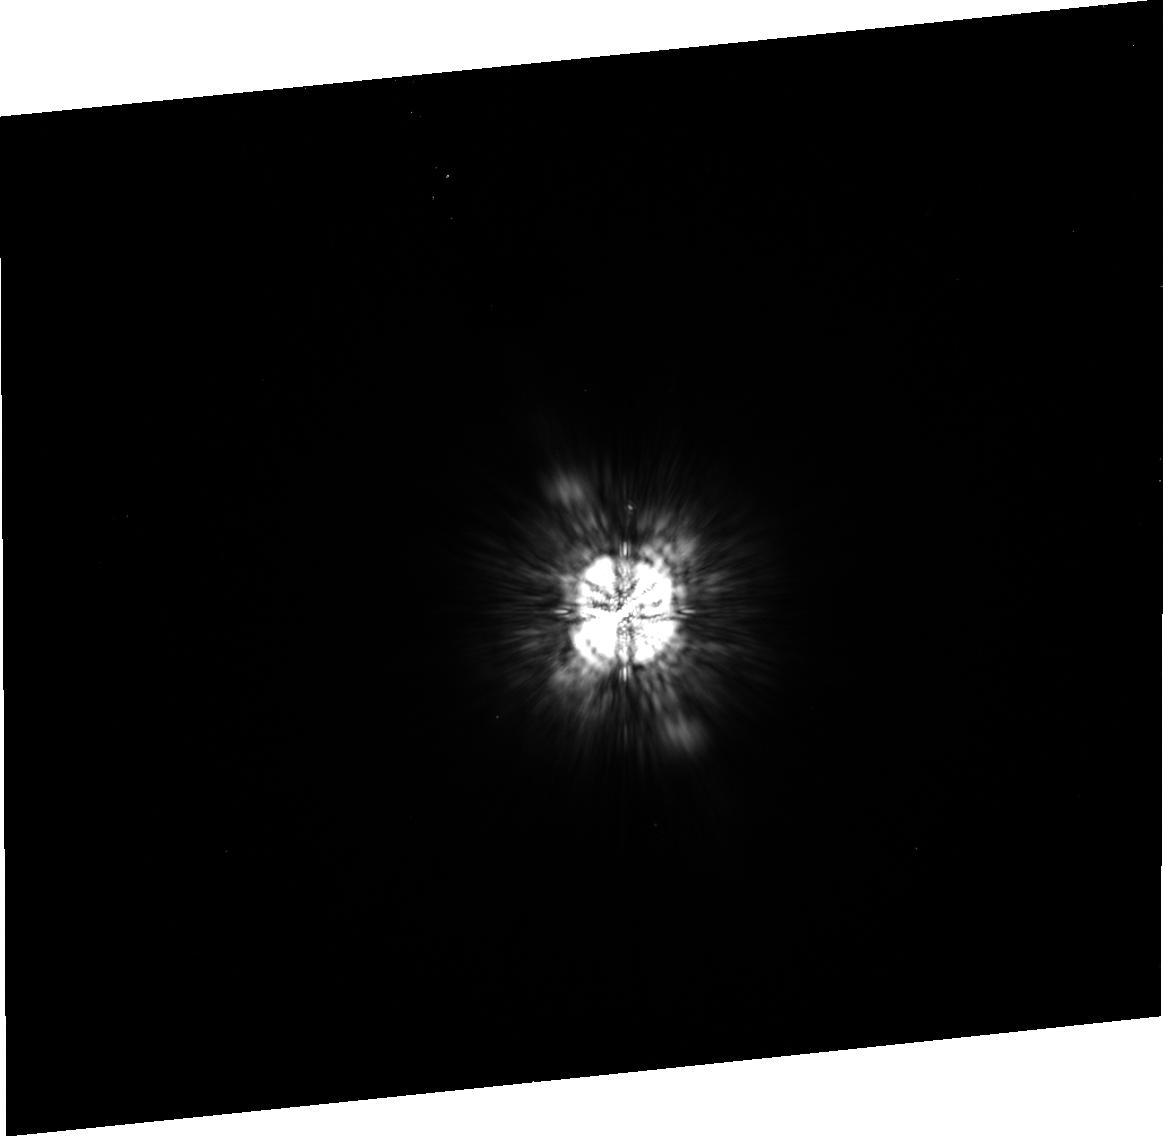
Target: HD-130948A. Instrument: ACS/HRC. Filter: F775W. Exposure: 5 min. Observation ID: j99203030

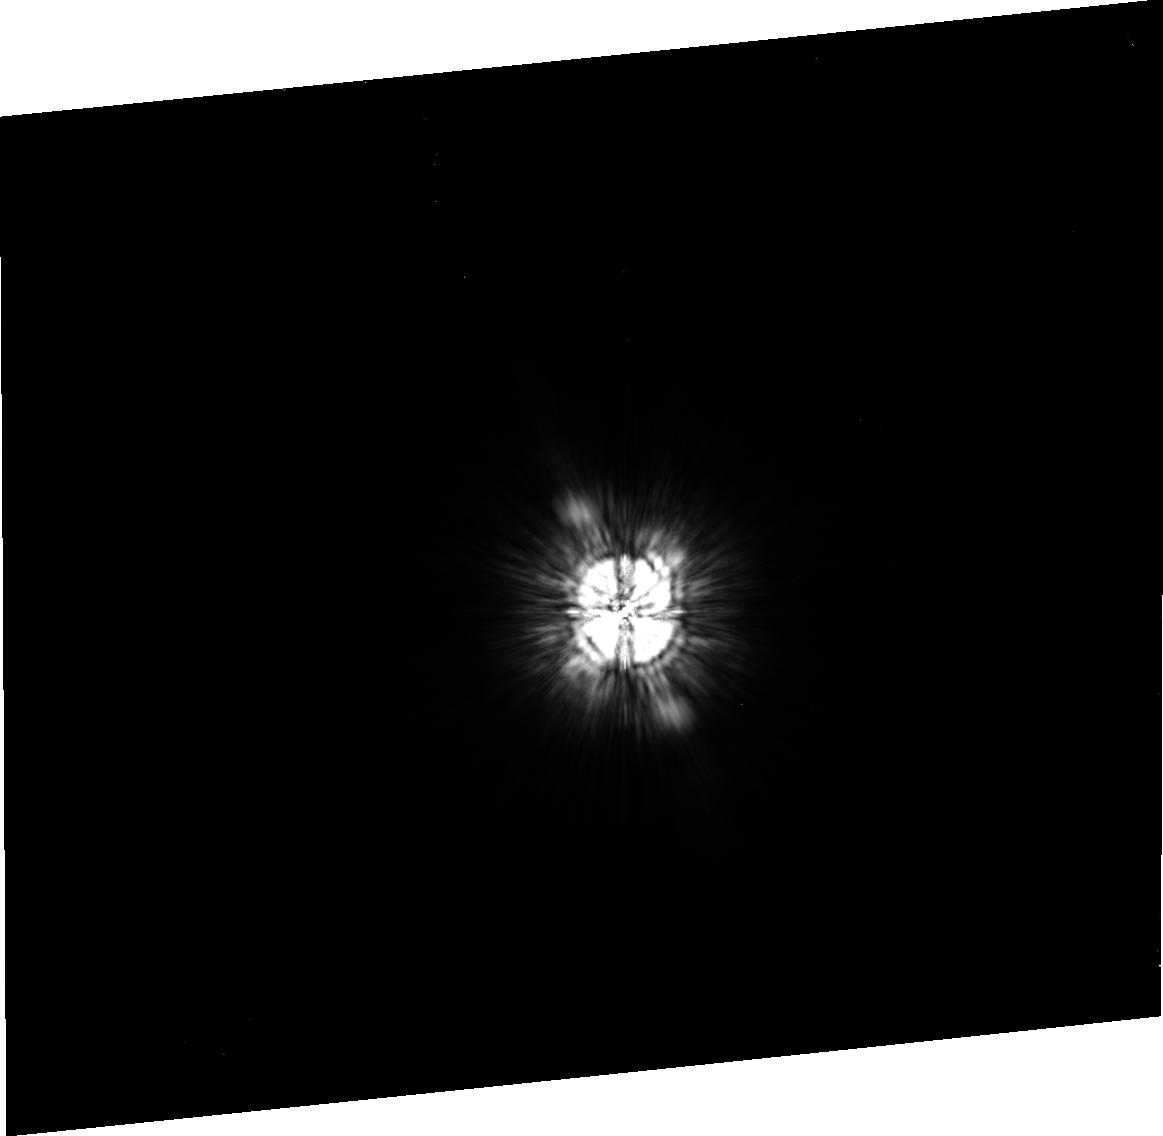
Target: HD-130948A. Instrument: ACS/HRC. Filter: F625W. Exposure: 5 min. Observation ID: j99202020

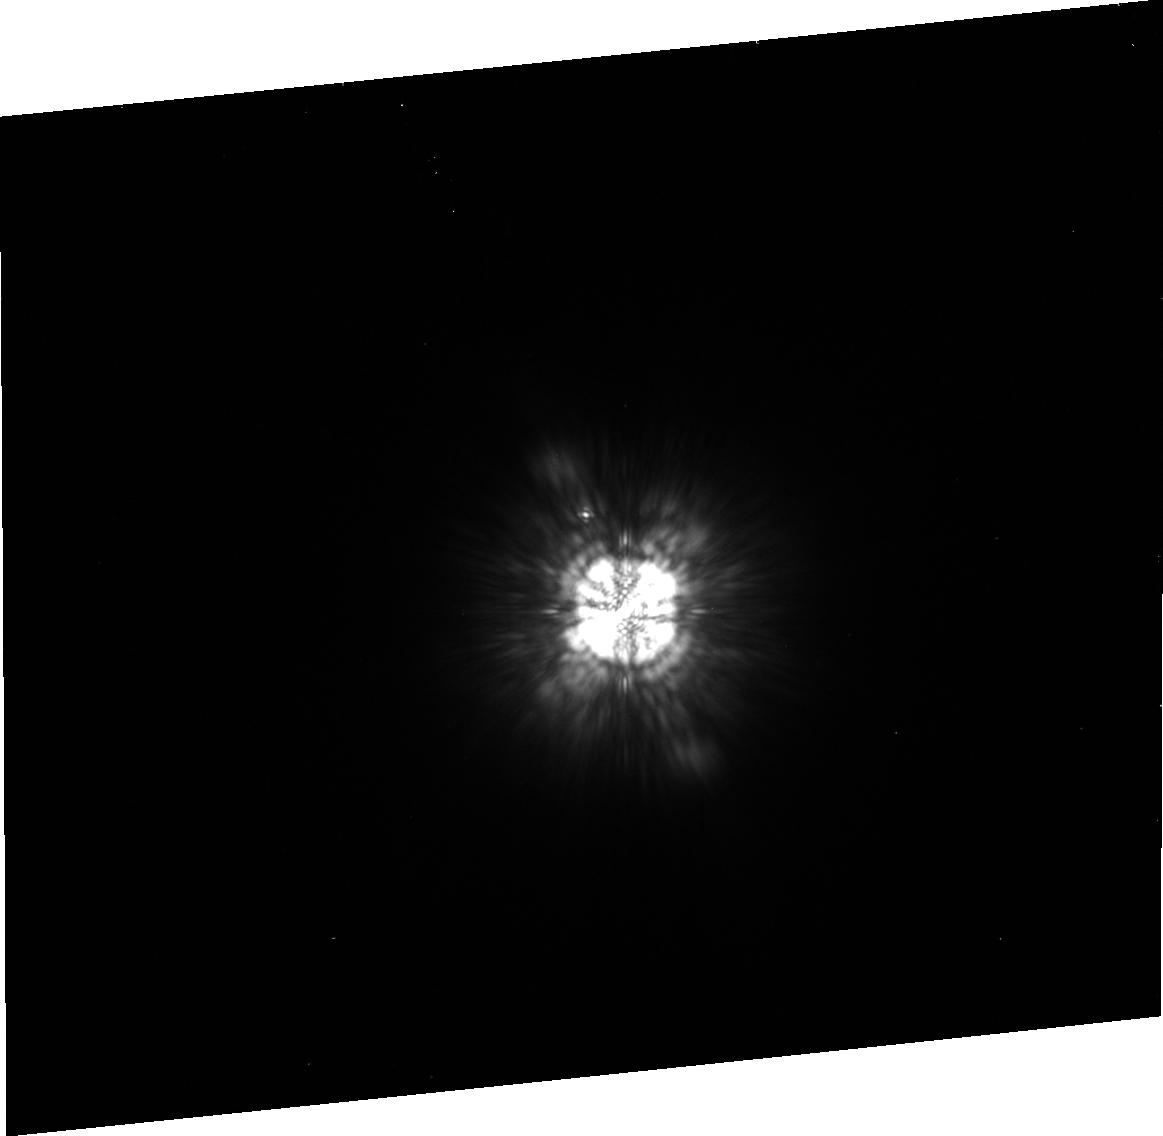
Target: HD-130948A. Instrument: ACS/HRC. Filter: F850LP. Exposure: 5 min. Observation ID: j99201040

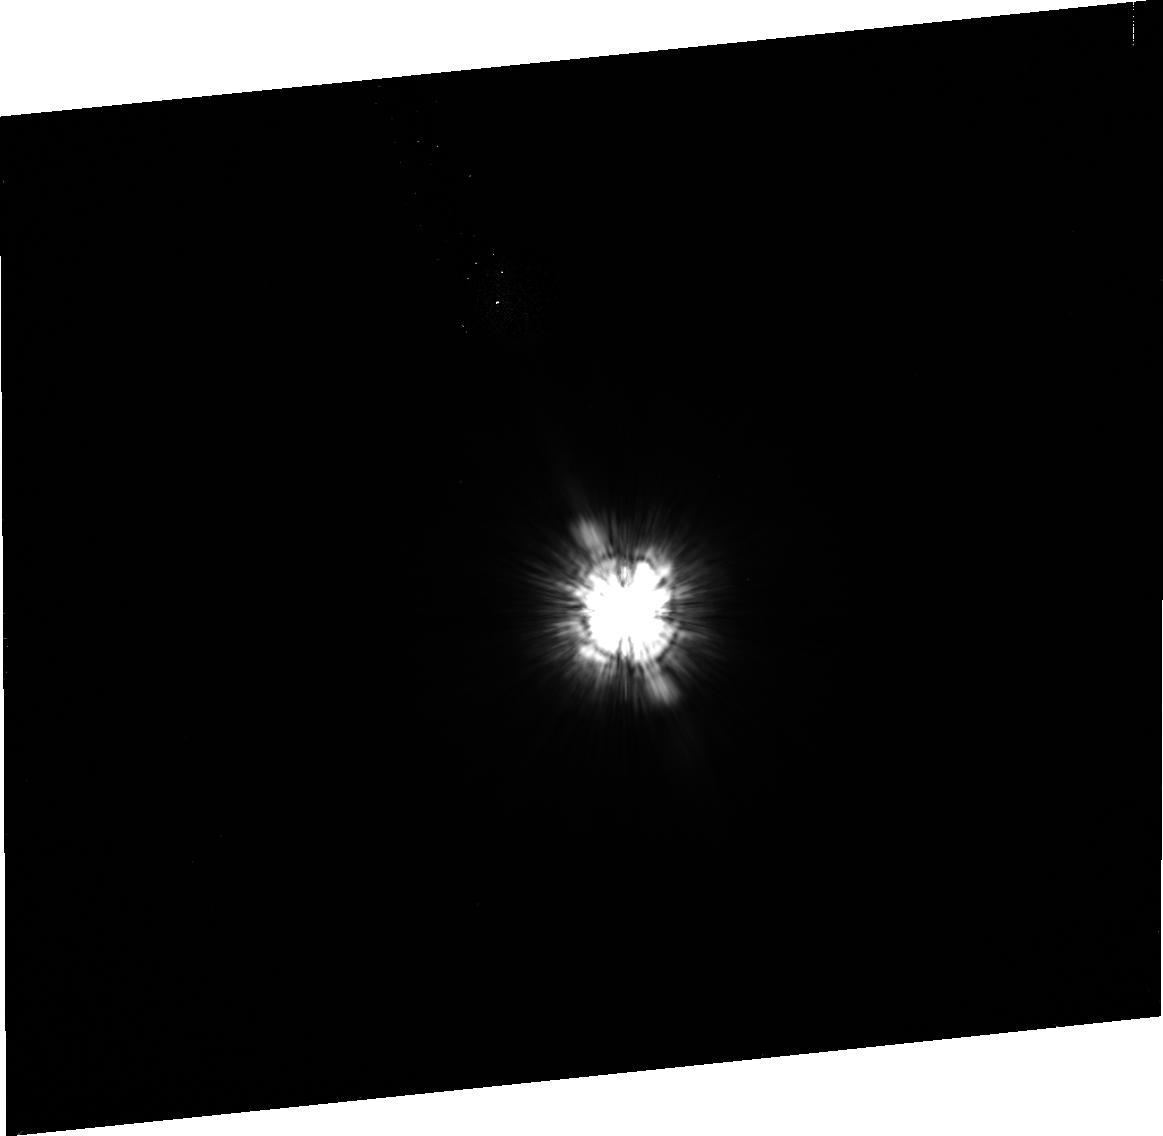
Target: HD-130948A. Instrument: ACS/HRC. Filter: F475W. Exposure: 5 min. Observation ID: j99203010

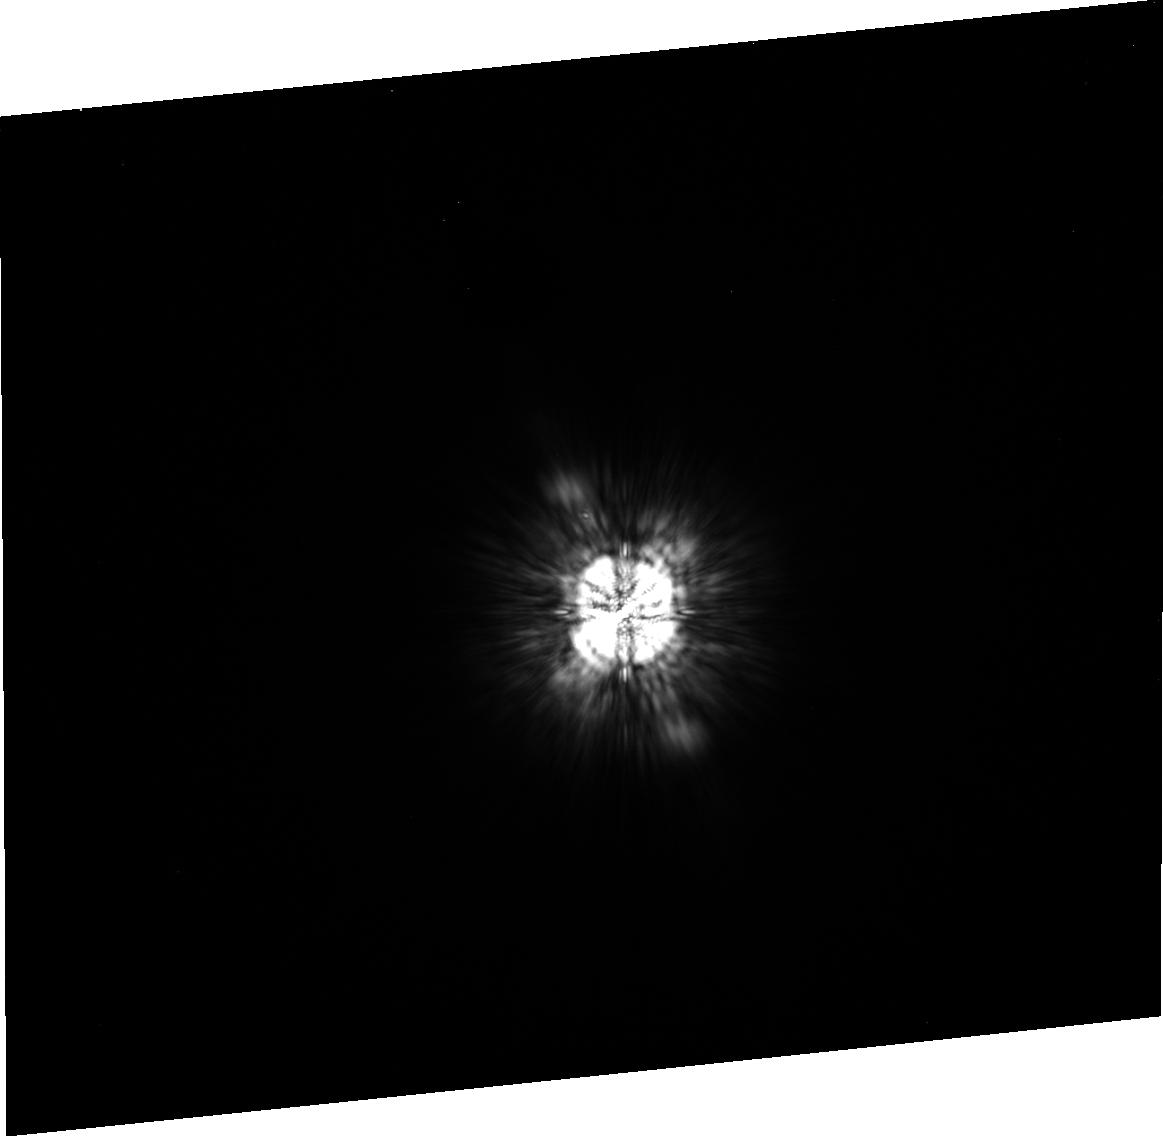
Target: HD-130948A. Instrument: ACS/HRC. Filter: F775W. Exposure: 5 min. Observation ID: j99202030

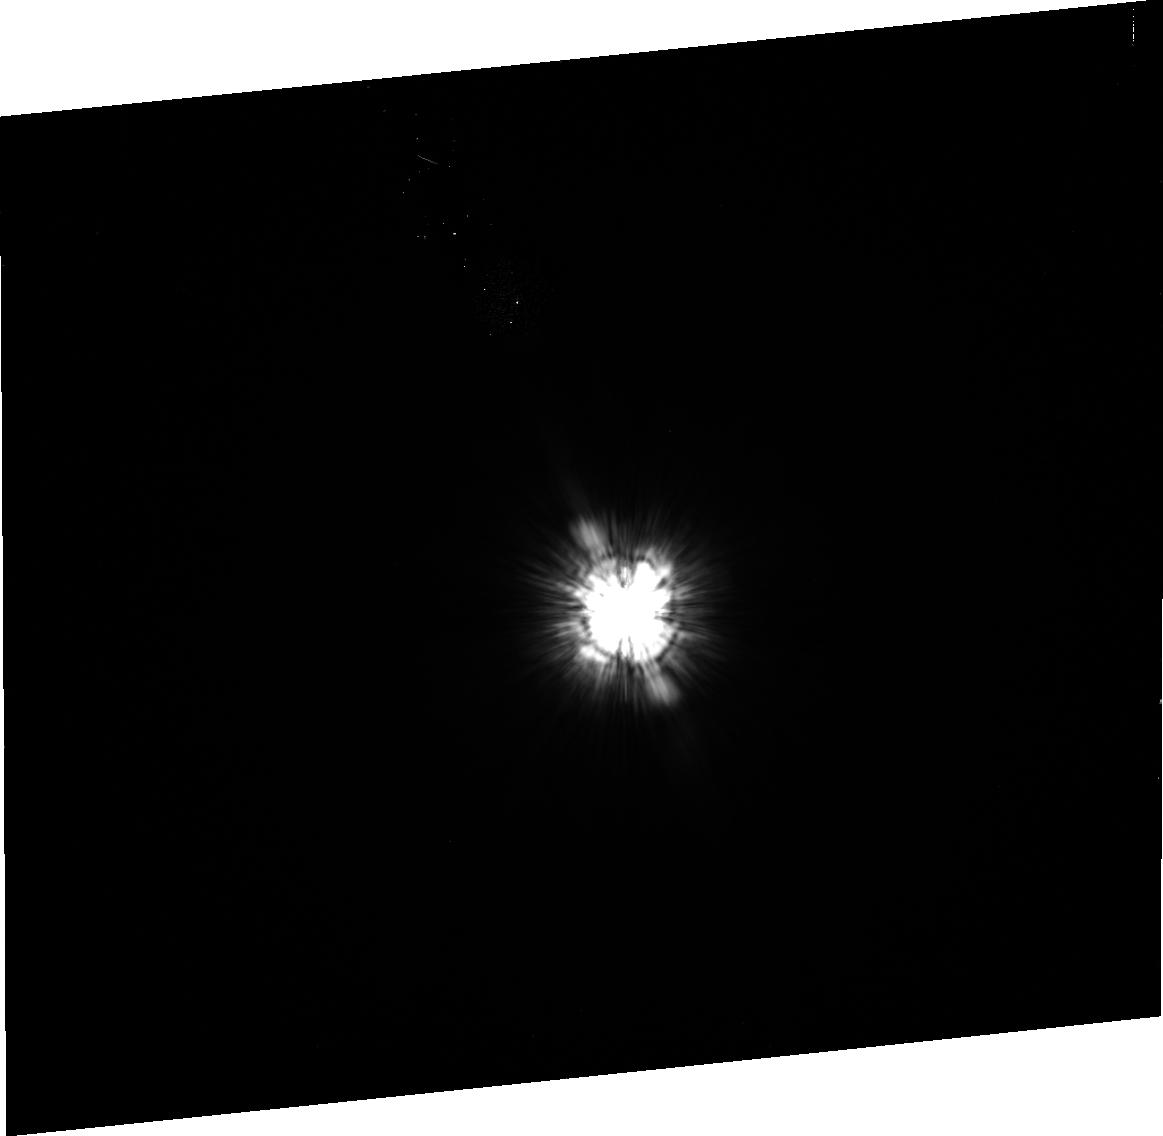
Target: HD-130948A. Instrument: ACS/HRC. Filter: F475W. Exposure: 5 min. Observation ID: j99202010

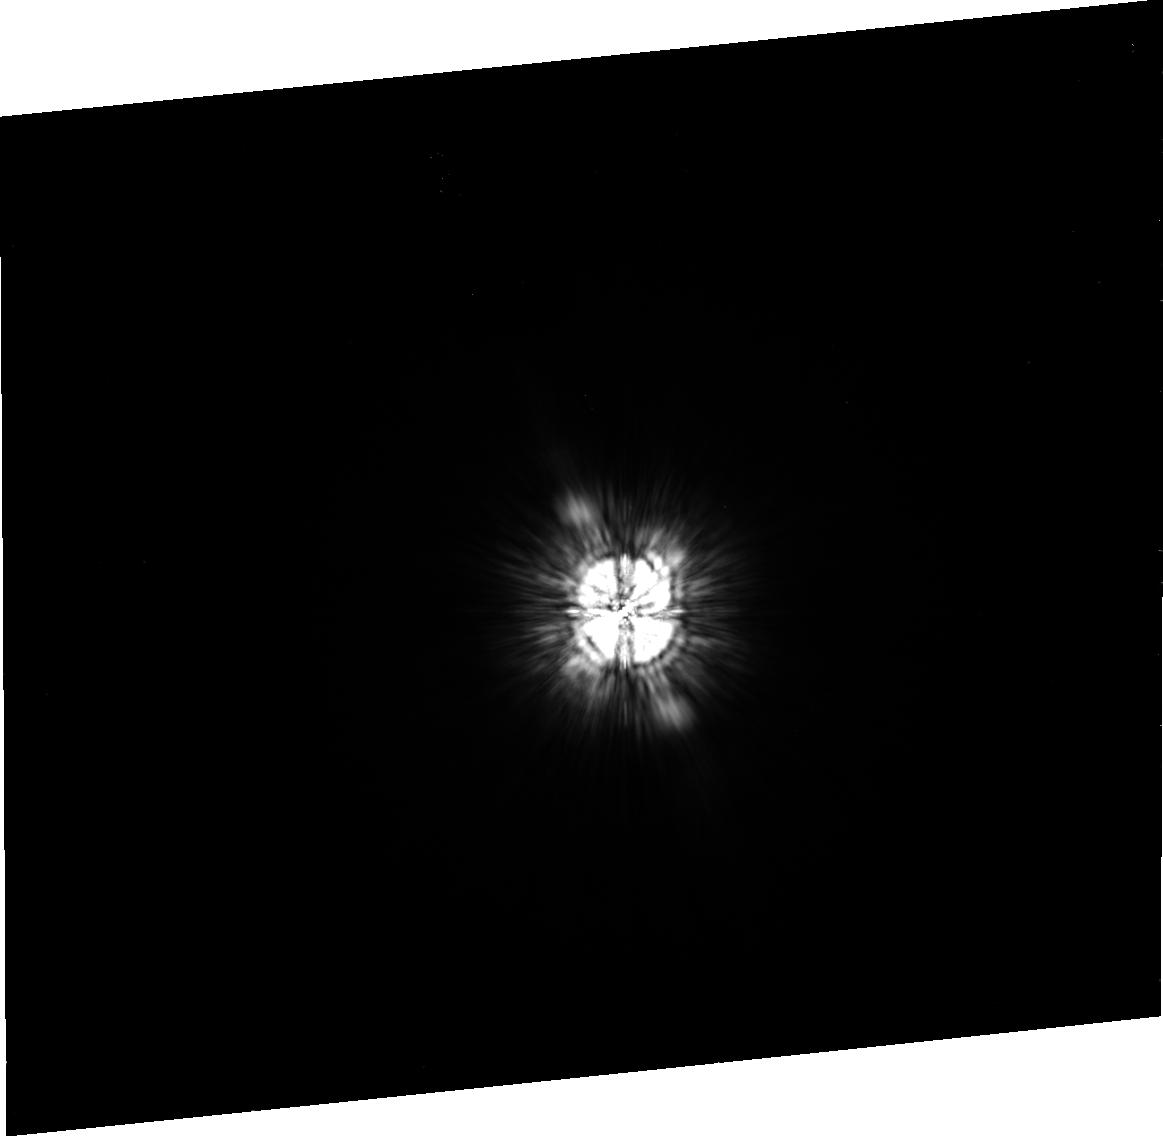
Target: HD-130948A. Instrument: ACS/HRC. Filter: F625W. Exposure: 5 min. Observation ID: j99203020

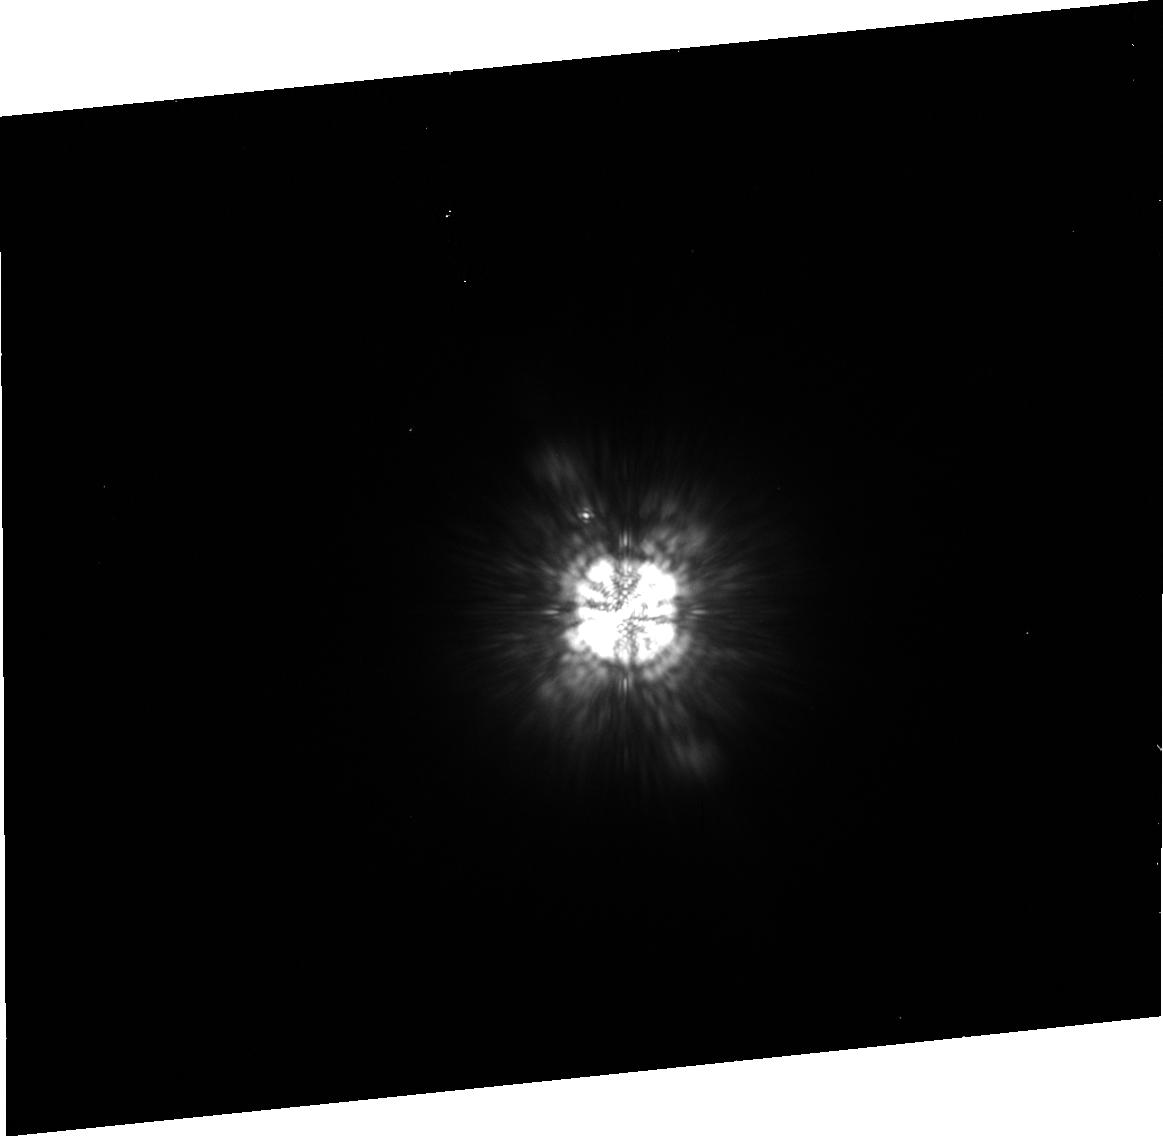
Target: HD-130948A. Instrument: ACS/HRC. Filter: F850LP. Exposure: 5 min. Observation ID: j99202040

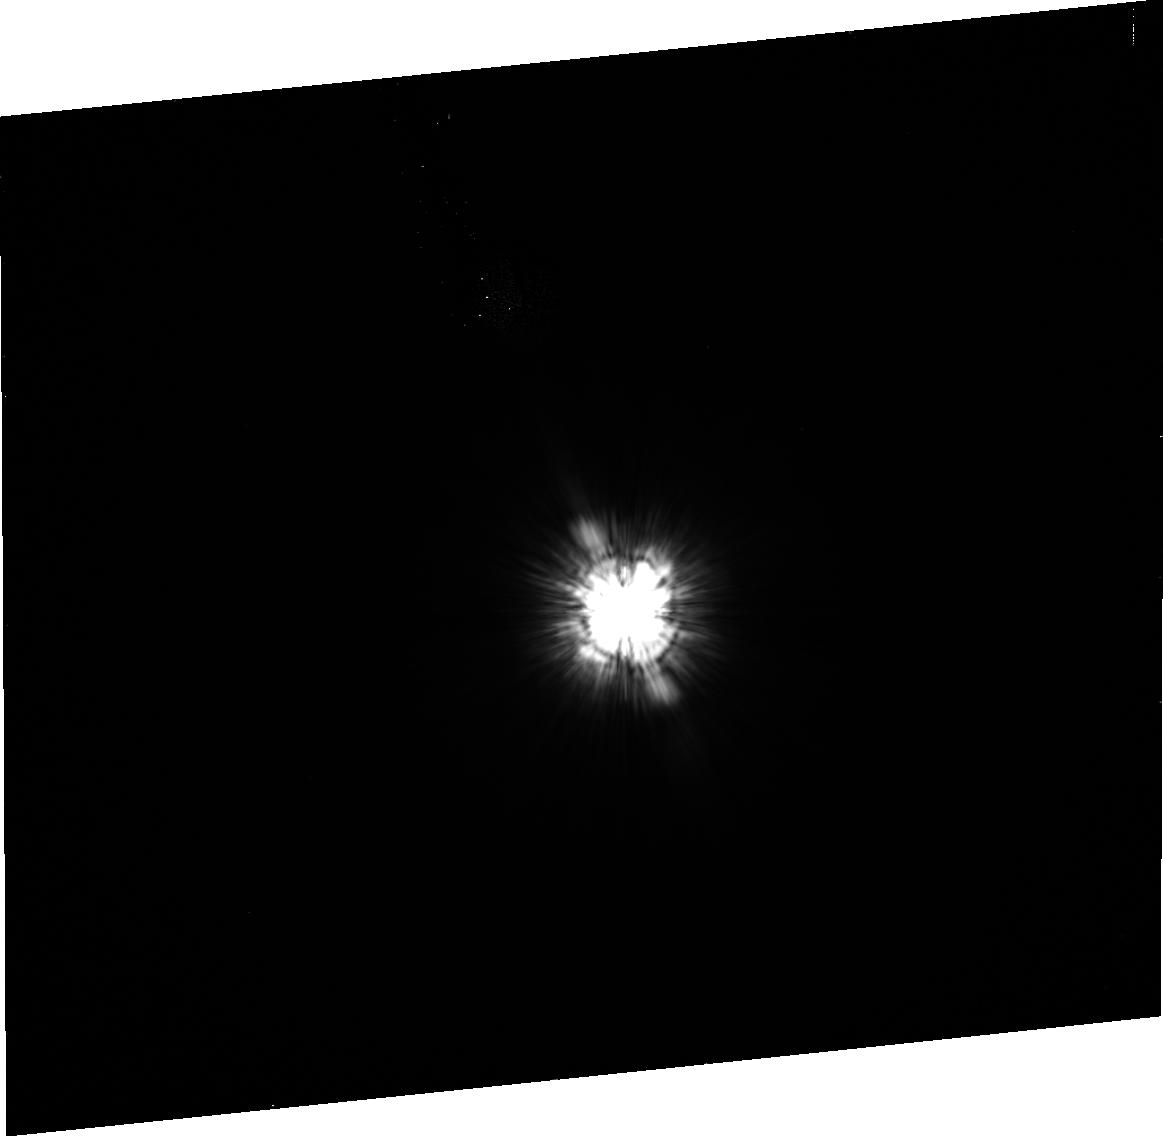
Target: HD-130948A. Instrument: ACS/HRC. Filter: F475W. Exposure: 5 min. Observation ID: j99201010

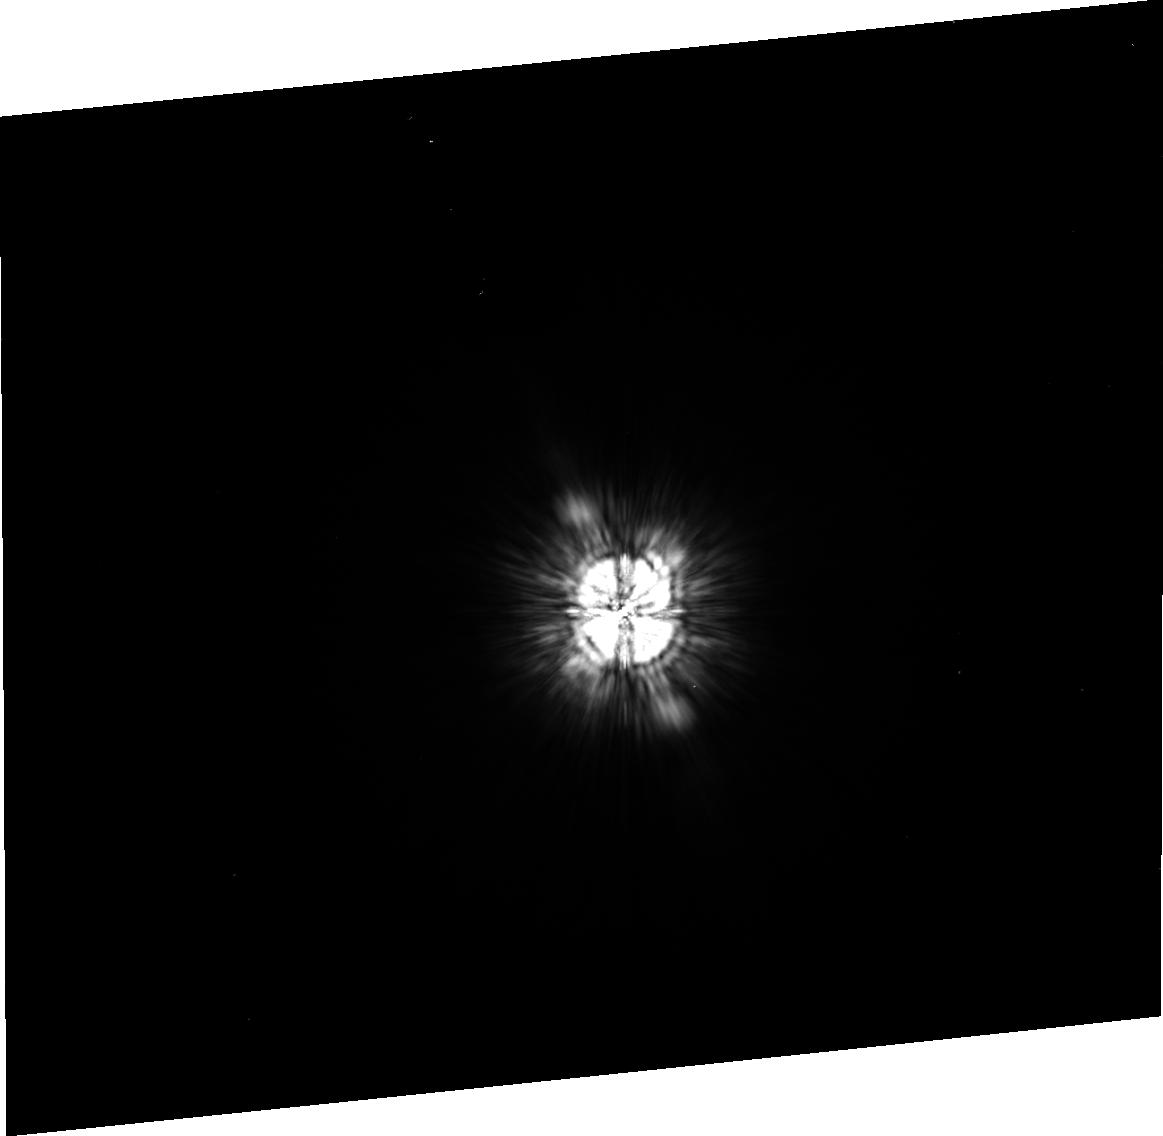
Target: HD-130948A. Instrument: ACS/HRC. Filter: F625W. Exposure: 5 min. Observation ID: j99201020

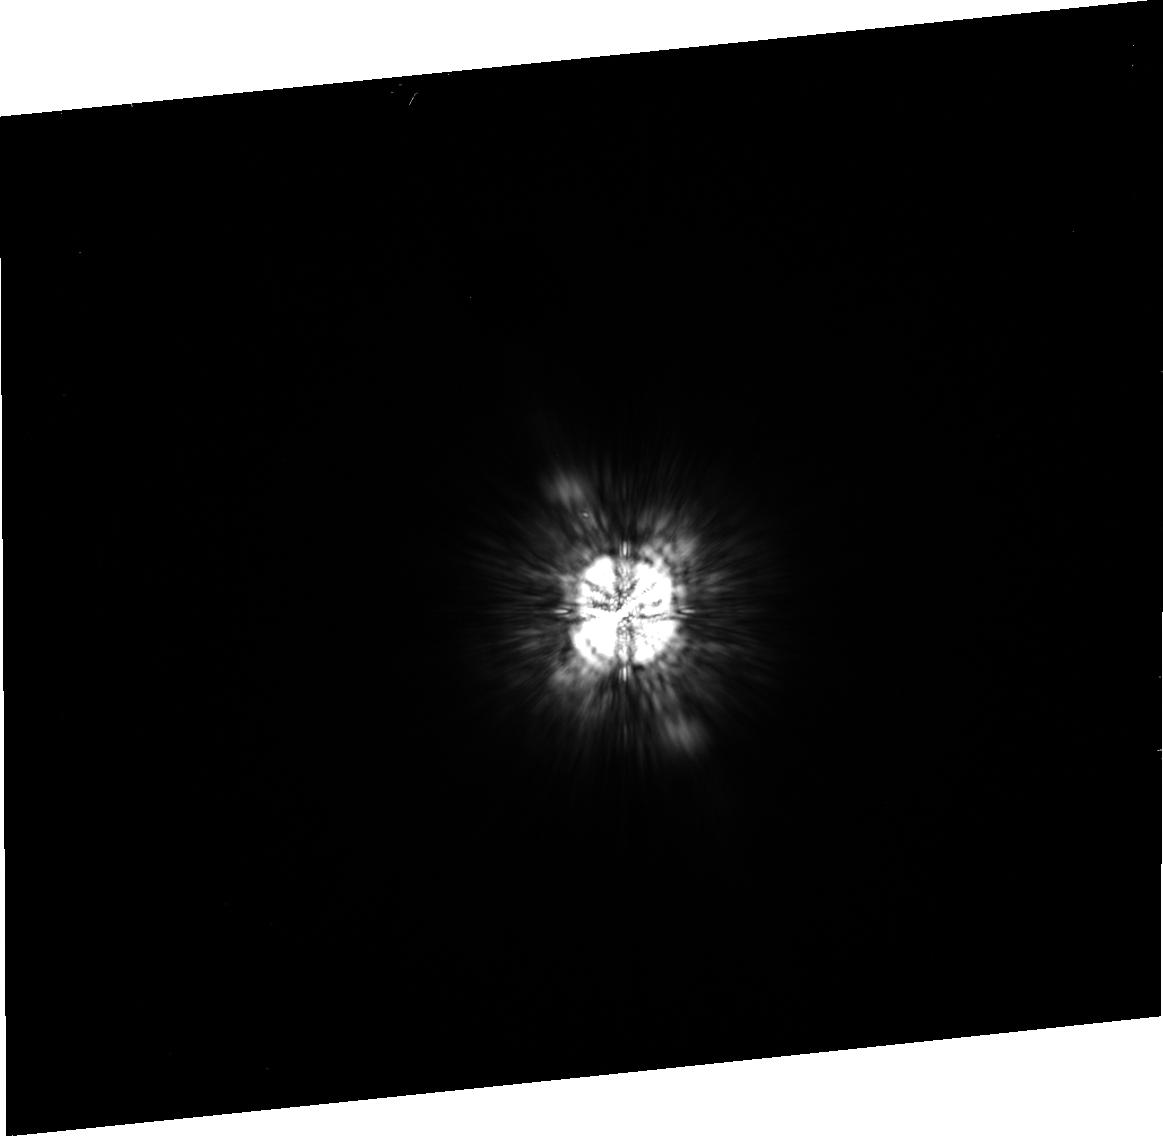
Target: HD-130948A. Instrument: ACS/HRC. Filter: F775W. Exposure: 5 min. Observation ID: j99201030

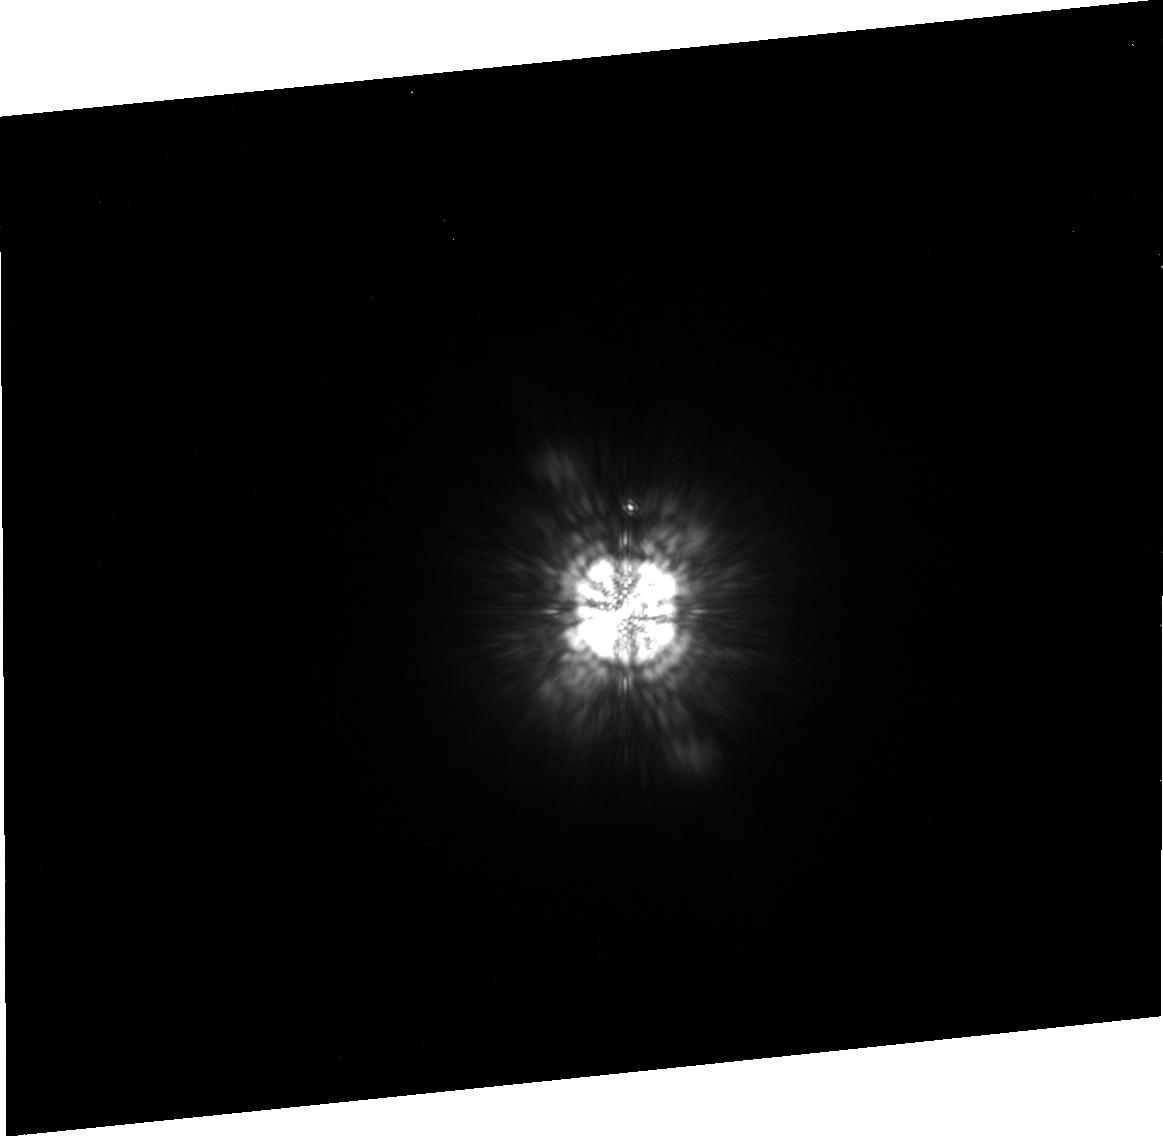
Target: HD-130948A. Instrument: ACS/HRC. Filter: F850LP. Exposure: 5 min. Observation ID: j99203040

ACS Two-Gyro mode coronography test (PI: Cox, Colin)

This test of the coronagraphic procedure duplicates observations that have been taken in normal 3-gyro mode in proposal . It will take place in the period February 21st to 23rd 2005, or February 28th to March 2nd. The available roll angles depend on the dates. Earth flats with the coronagraph in place are taken every week as part of proposal 10377. The last observation taken before entering 2-Gyro mode should ideally be 2 days before this proposal starts. If the interval is shorter there will not be enough time to generate the best offset but if it is longer there is a greater chance for an intervening spot movement. One orbit is used to measure the light which gets around the coronagraph in four filters. The second orbit is a test of the repeatibility and the third orbit replicates the others but at a different roll angle to permit a more detailed analysis of the coronagraphic performance. We include two pairs of HRC earth flats, immediately following the coronagraphic observations, taken with the coronagraph in place to measure the exact position of the spot, which sometimes moves several pixels. The coronagraphic observations include a USE OFFSET incorporating the information gained from the earth flats. Repeat 3-gyro measurements and compare